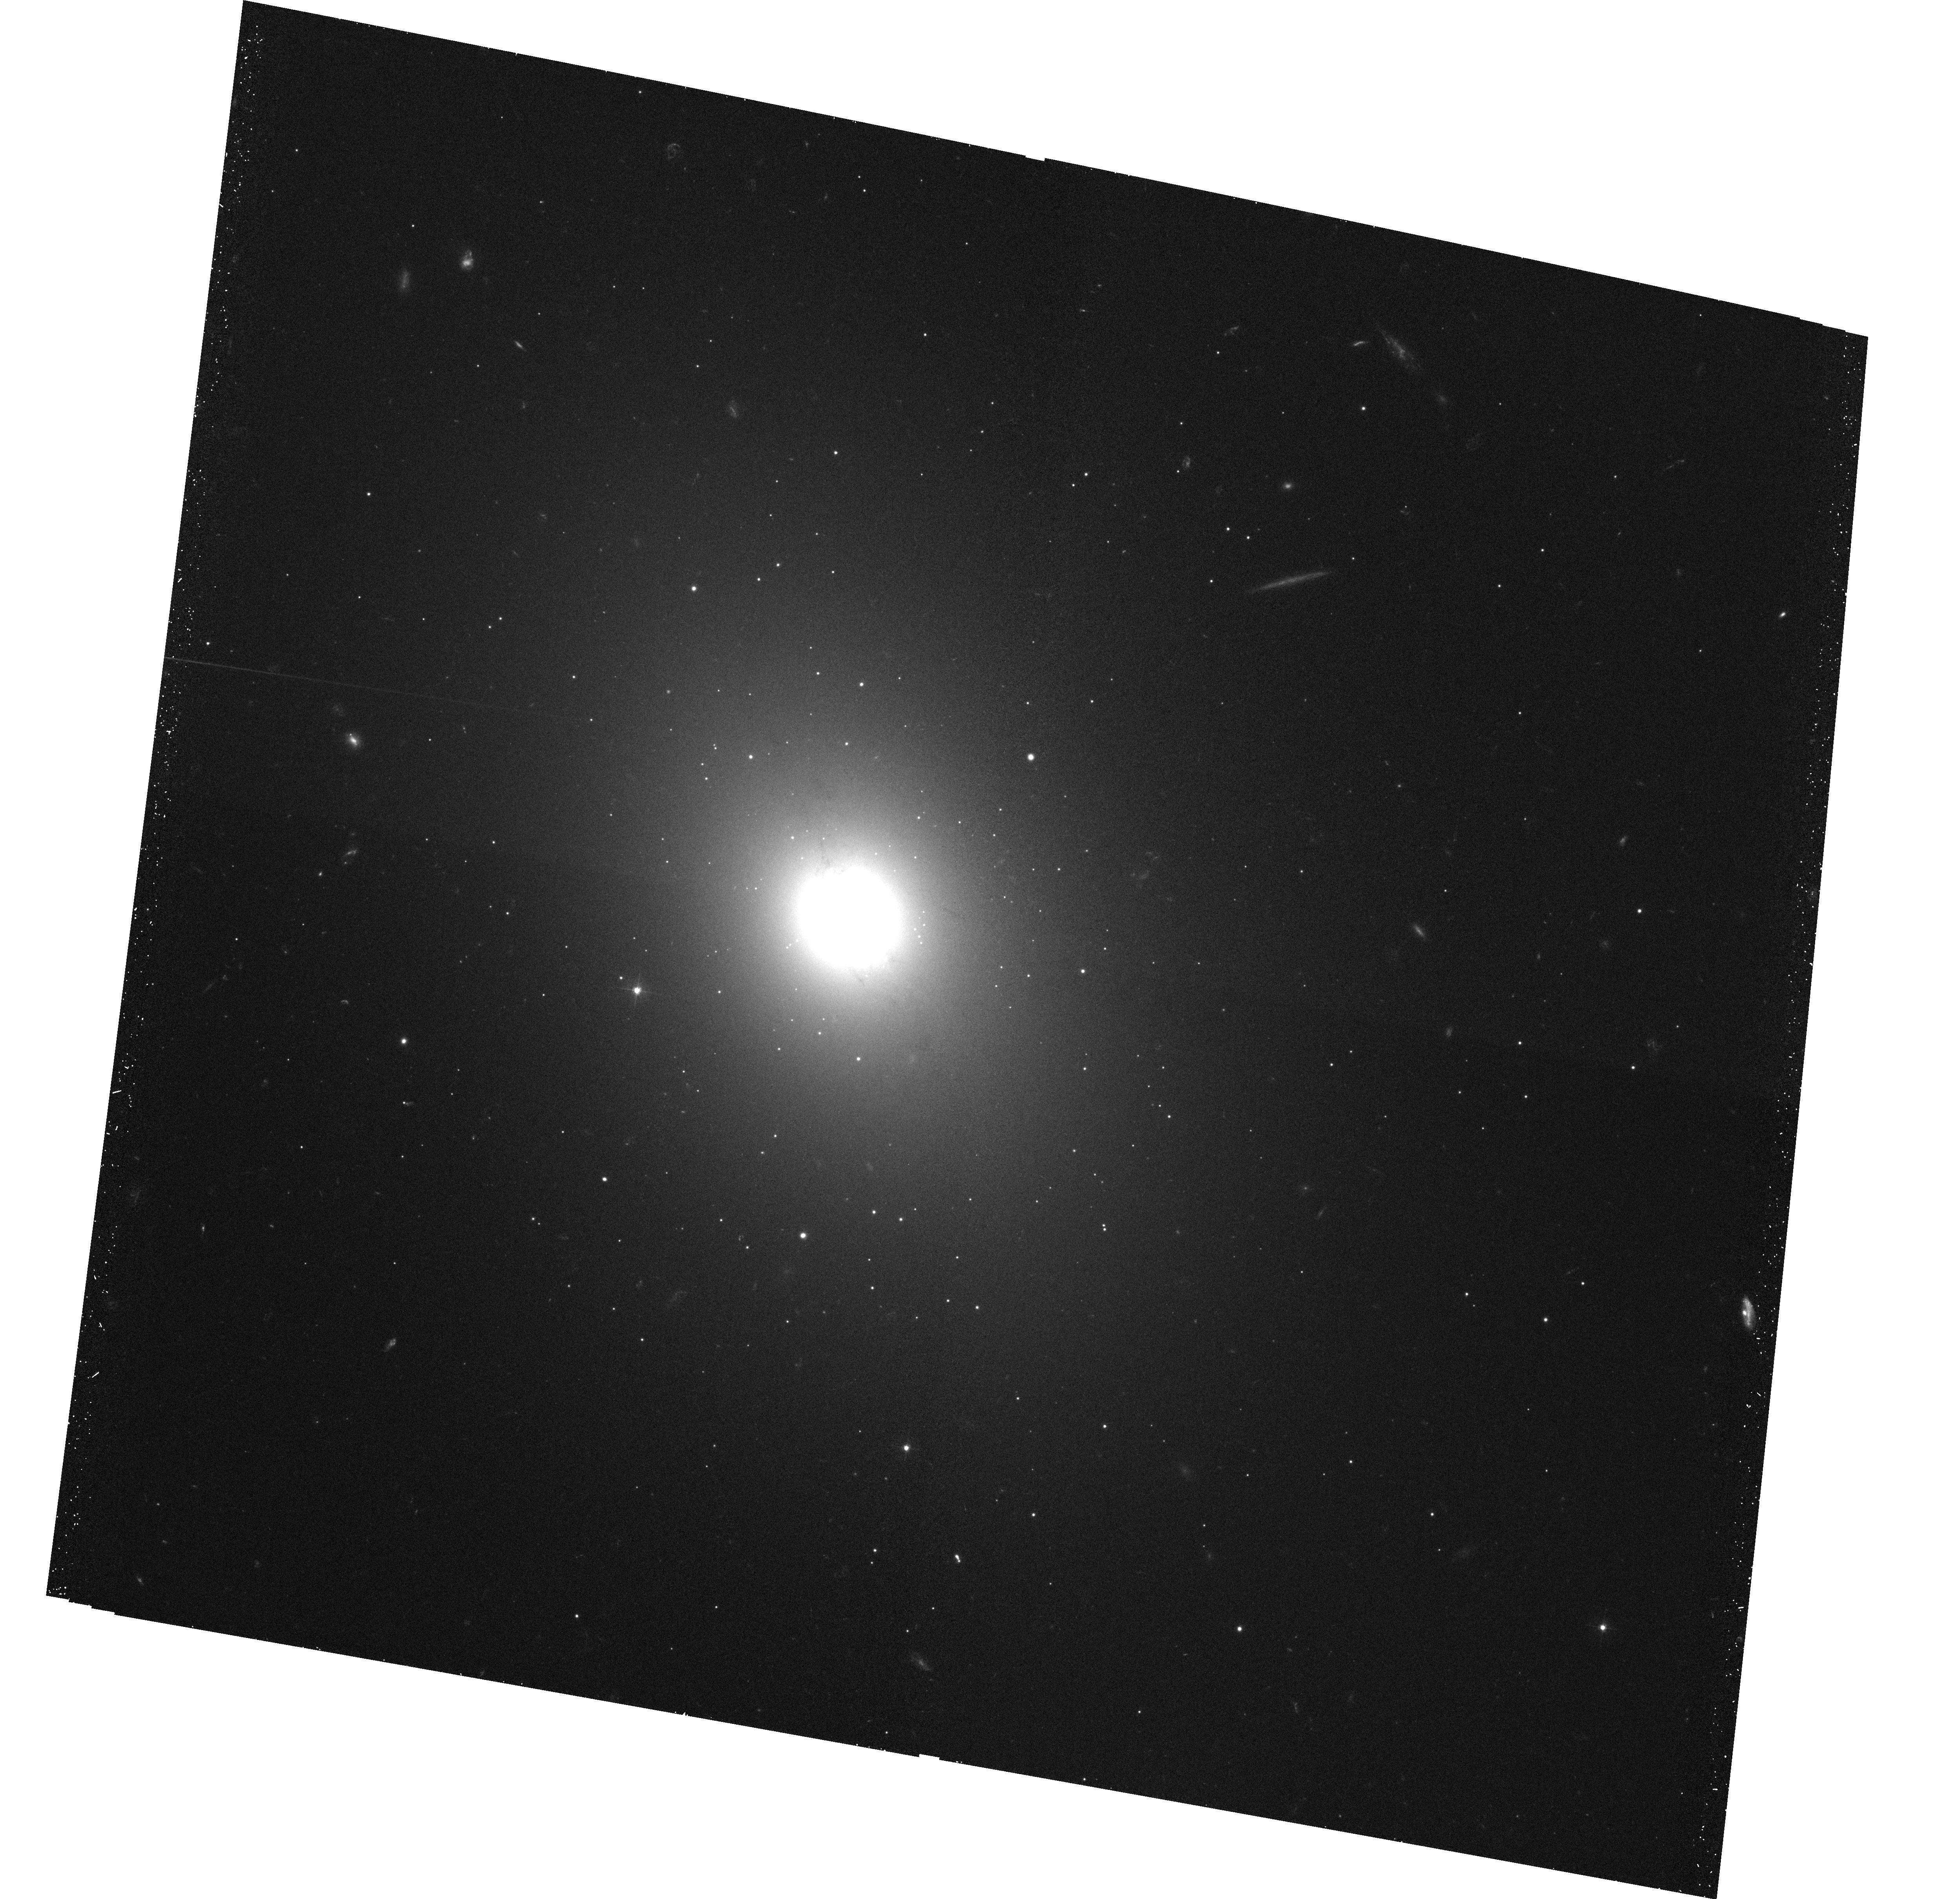
Target: NGC1172. Instrument: ACS/WFC. Filter: F475W. Exposure: 23 min. Observation ID: hst_10554_03_acs_wfc_f475w_j9cz03

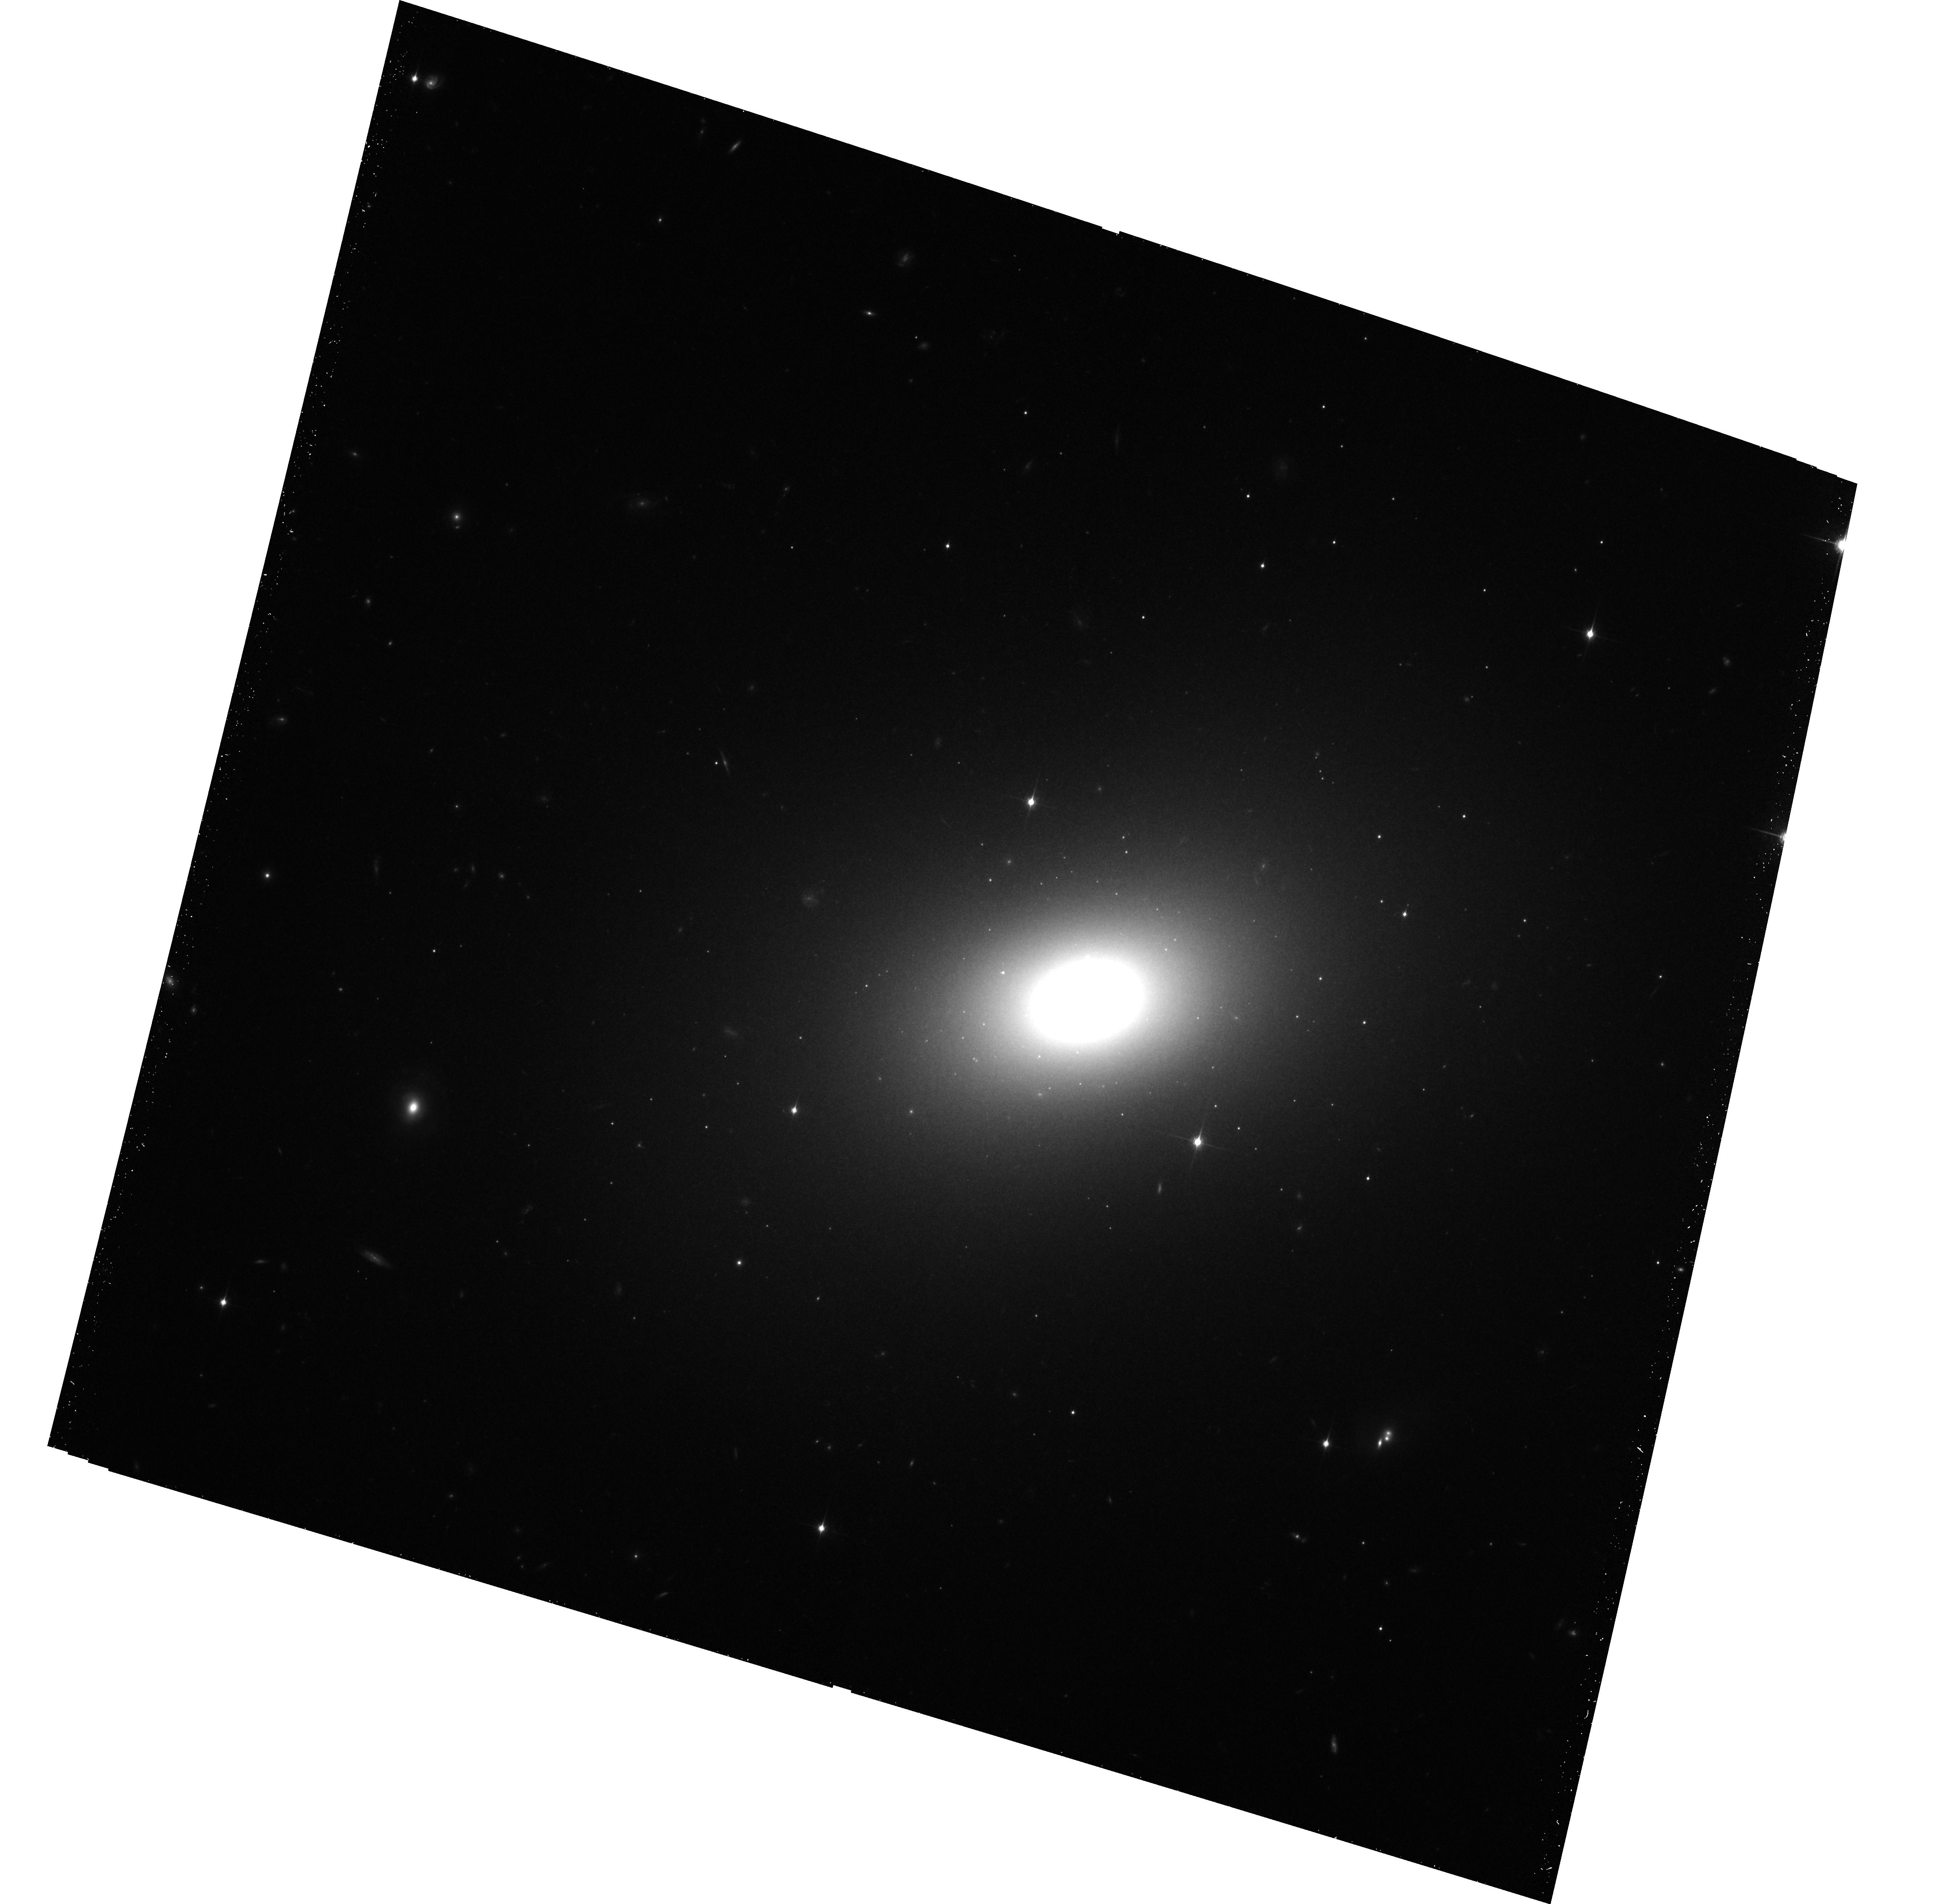
Target: NGC1426. Instrument: ACS/WFC. Filter: F850LP. Exposure: 50 min. Observation ID: hst_10554_09_acs_wfc_f850lp_j9cz09

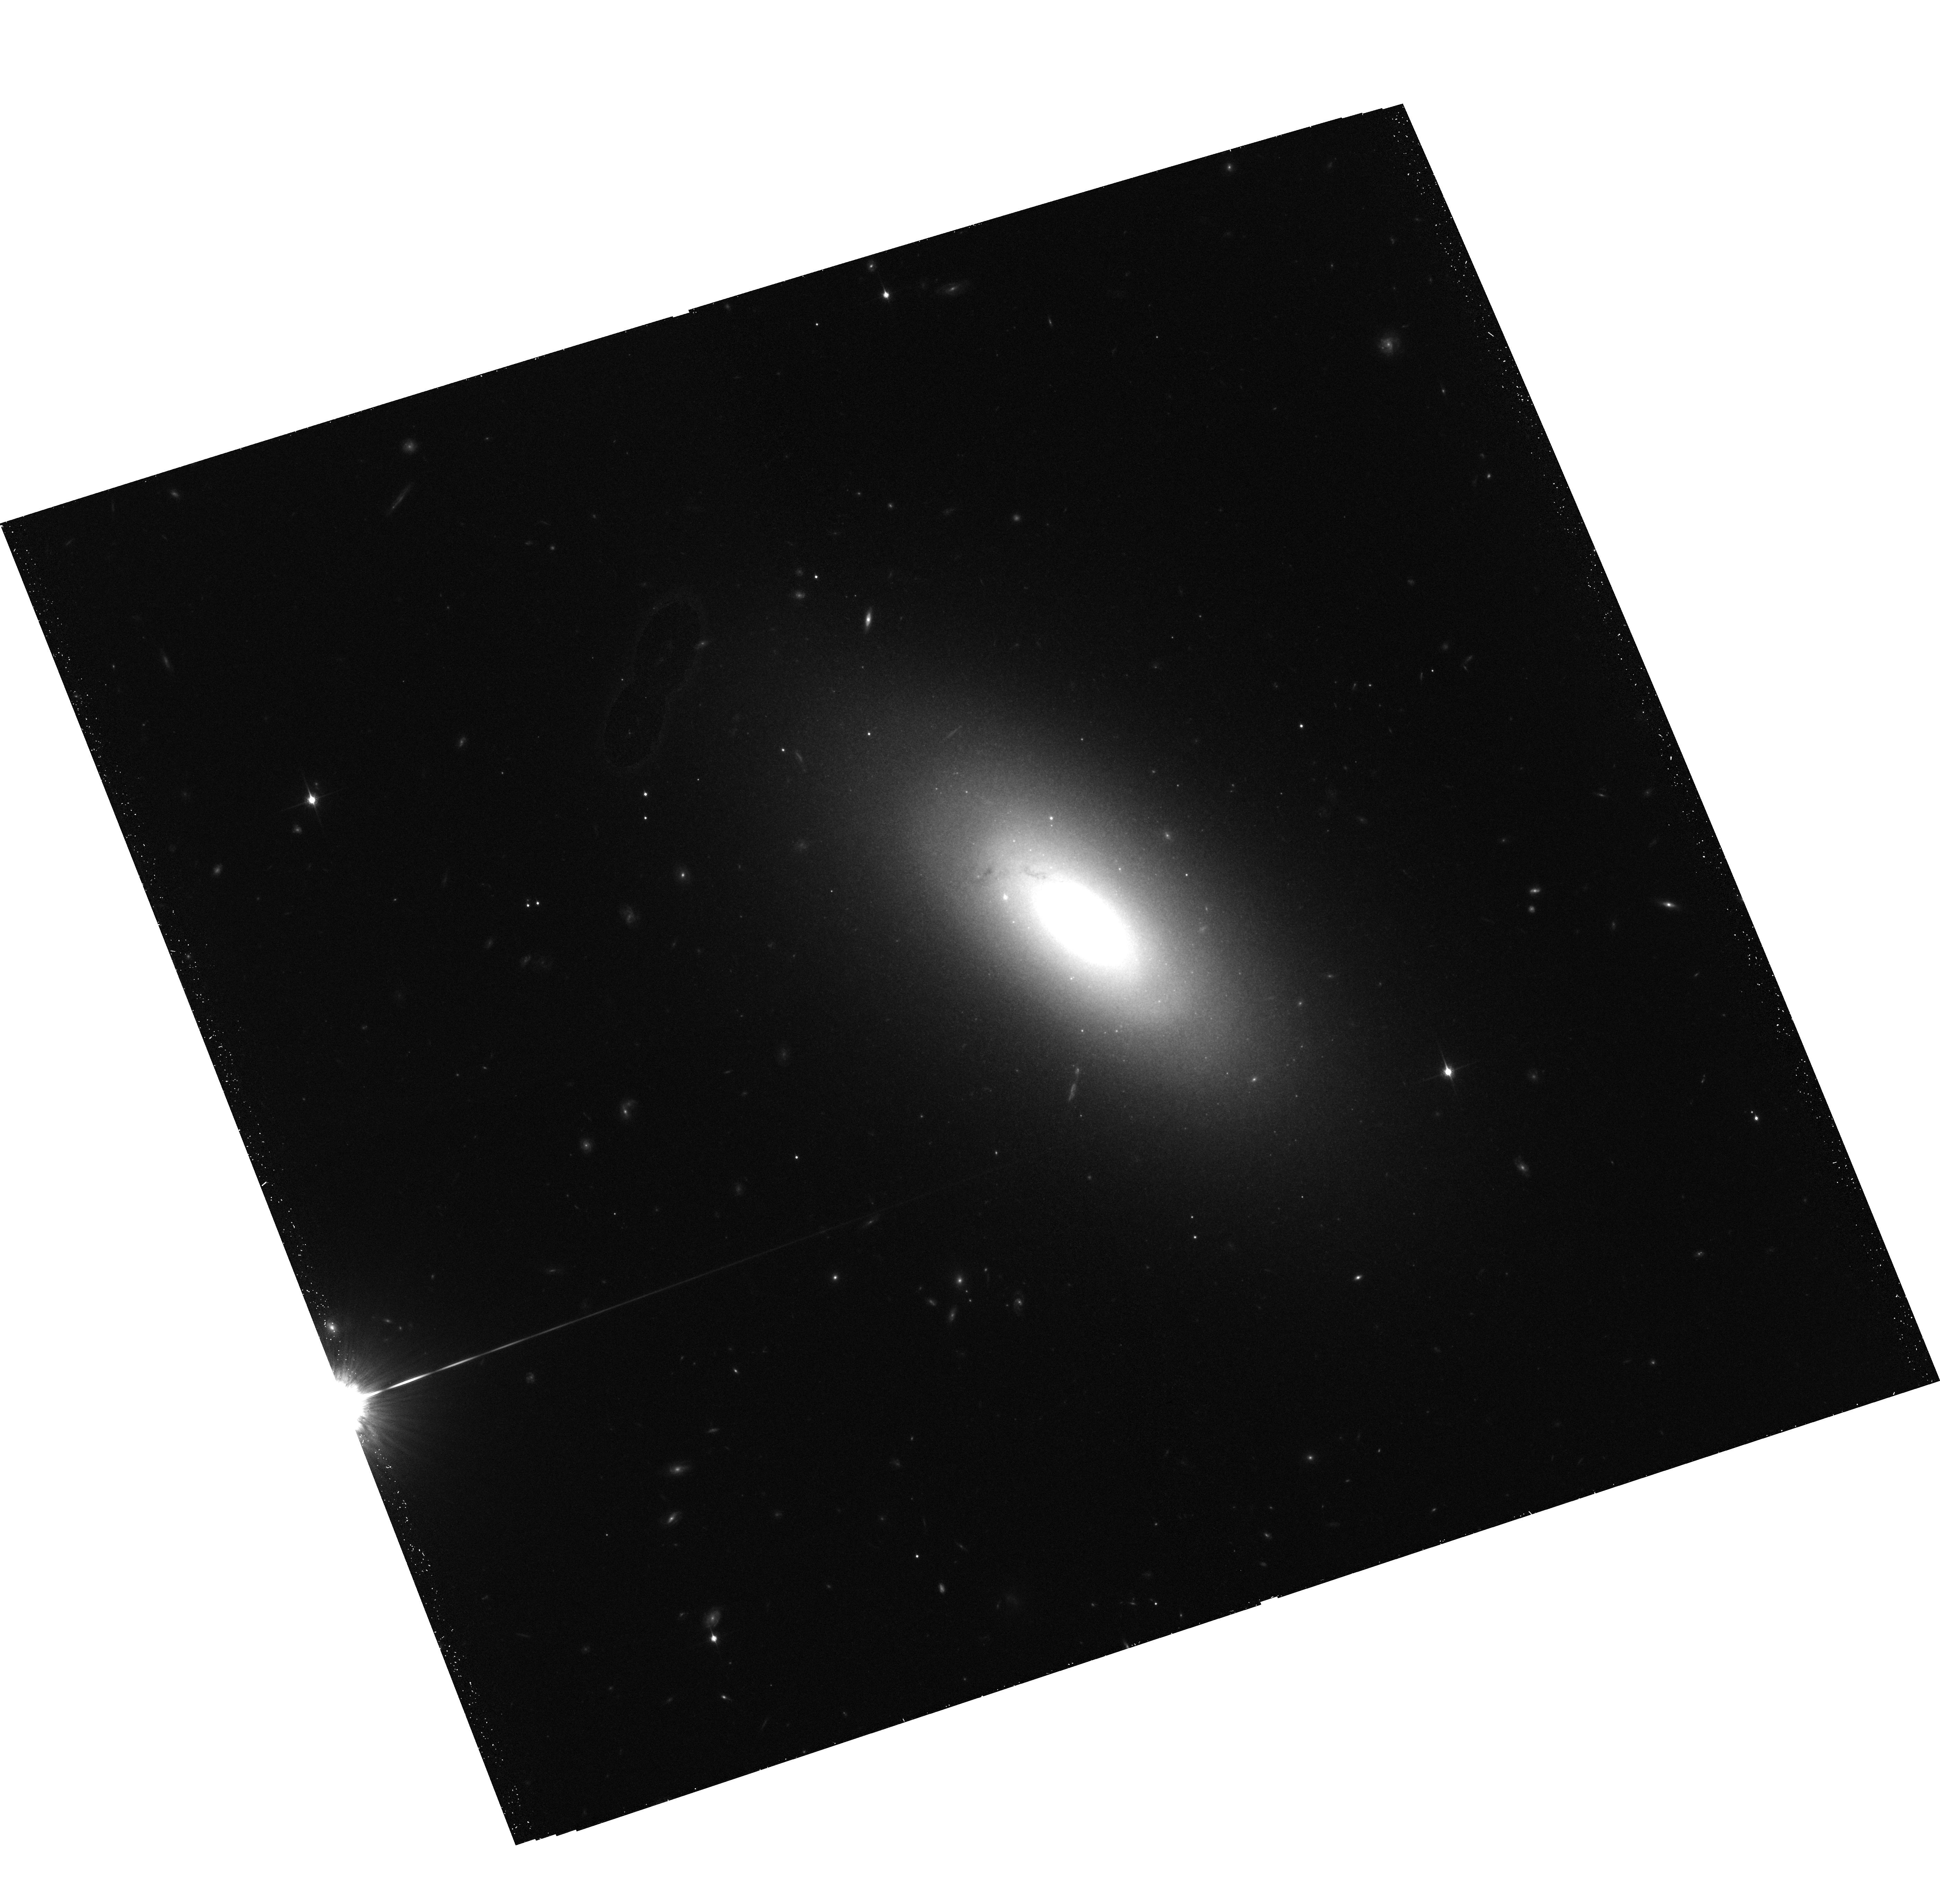
Target: NGC3156. Instrument: ACS/WFC. Filter: F850LP. Exposure: 50 min. Observation ID: hst_10554_02_acs_wfc_f850lp_j9cz02

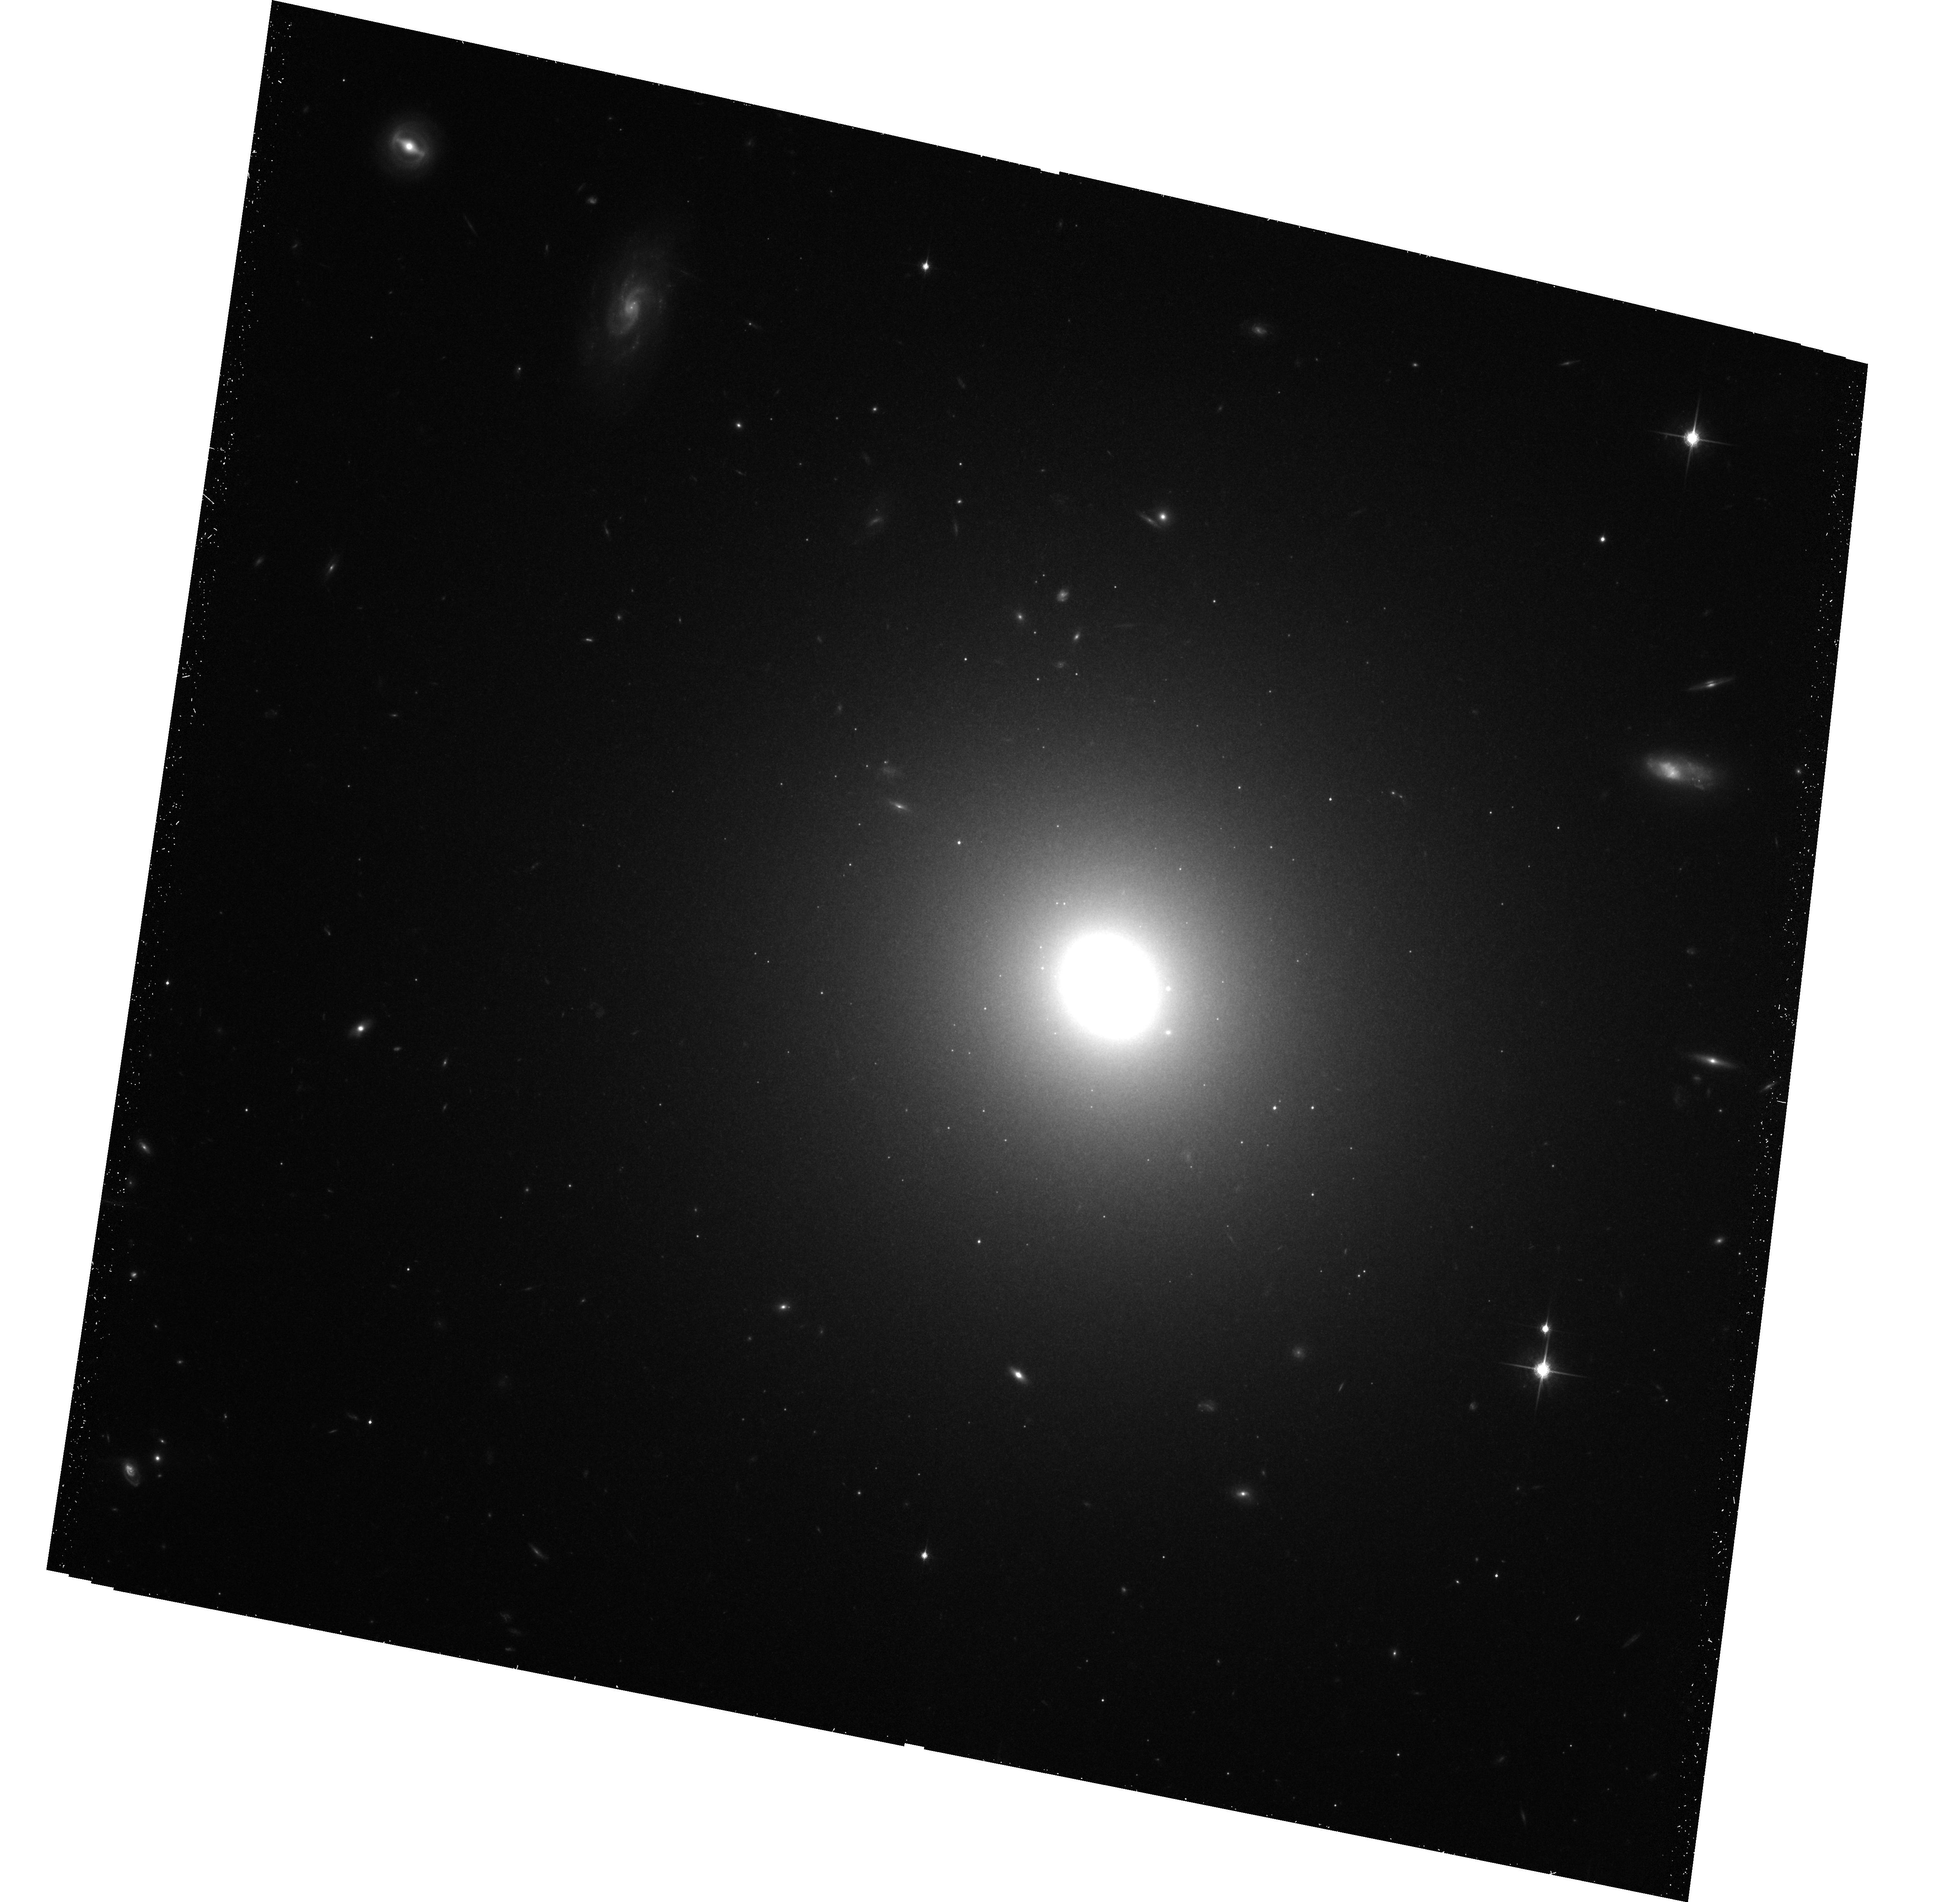
Target: NGC1439. Instrument: ACS/WFC. Filter: F850LP. Exposure: 50 min. Observation ID: hst_10554_06_acs_wfc_f850lp_j9cz06

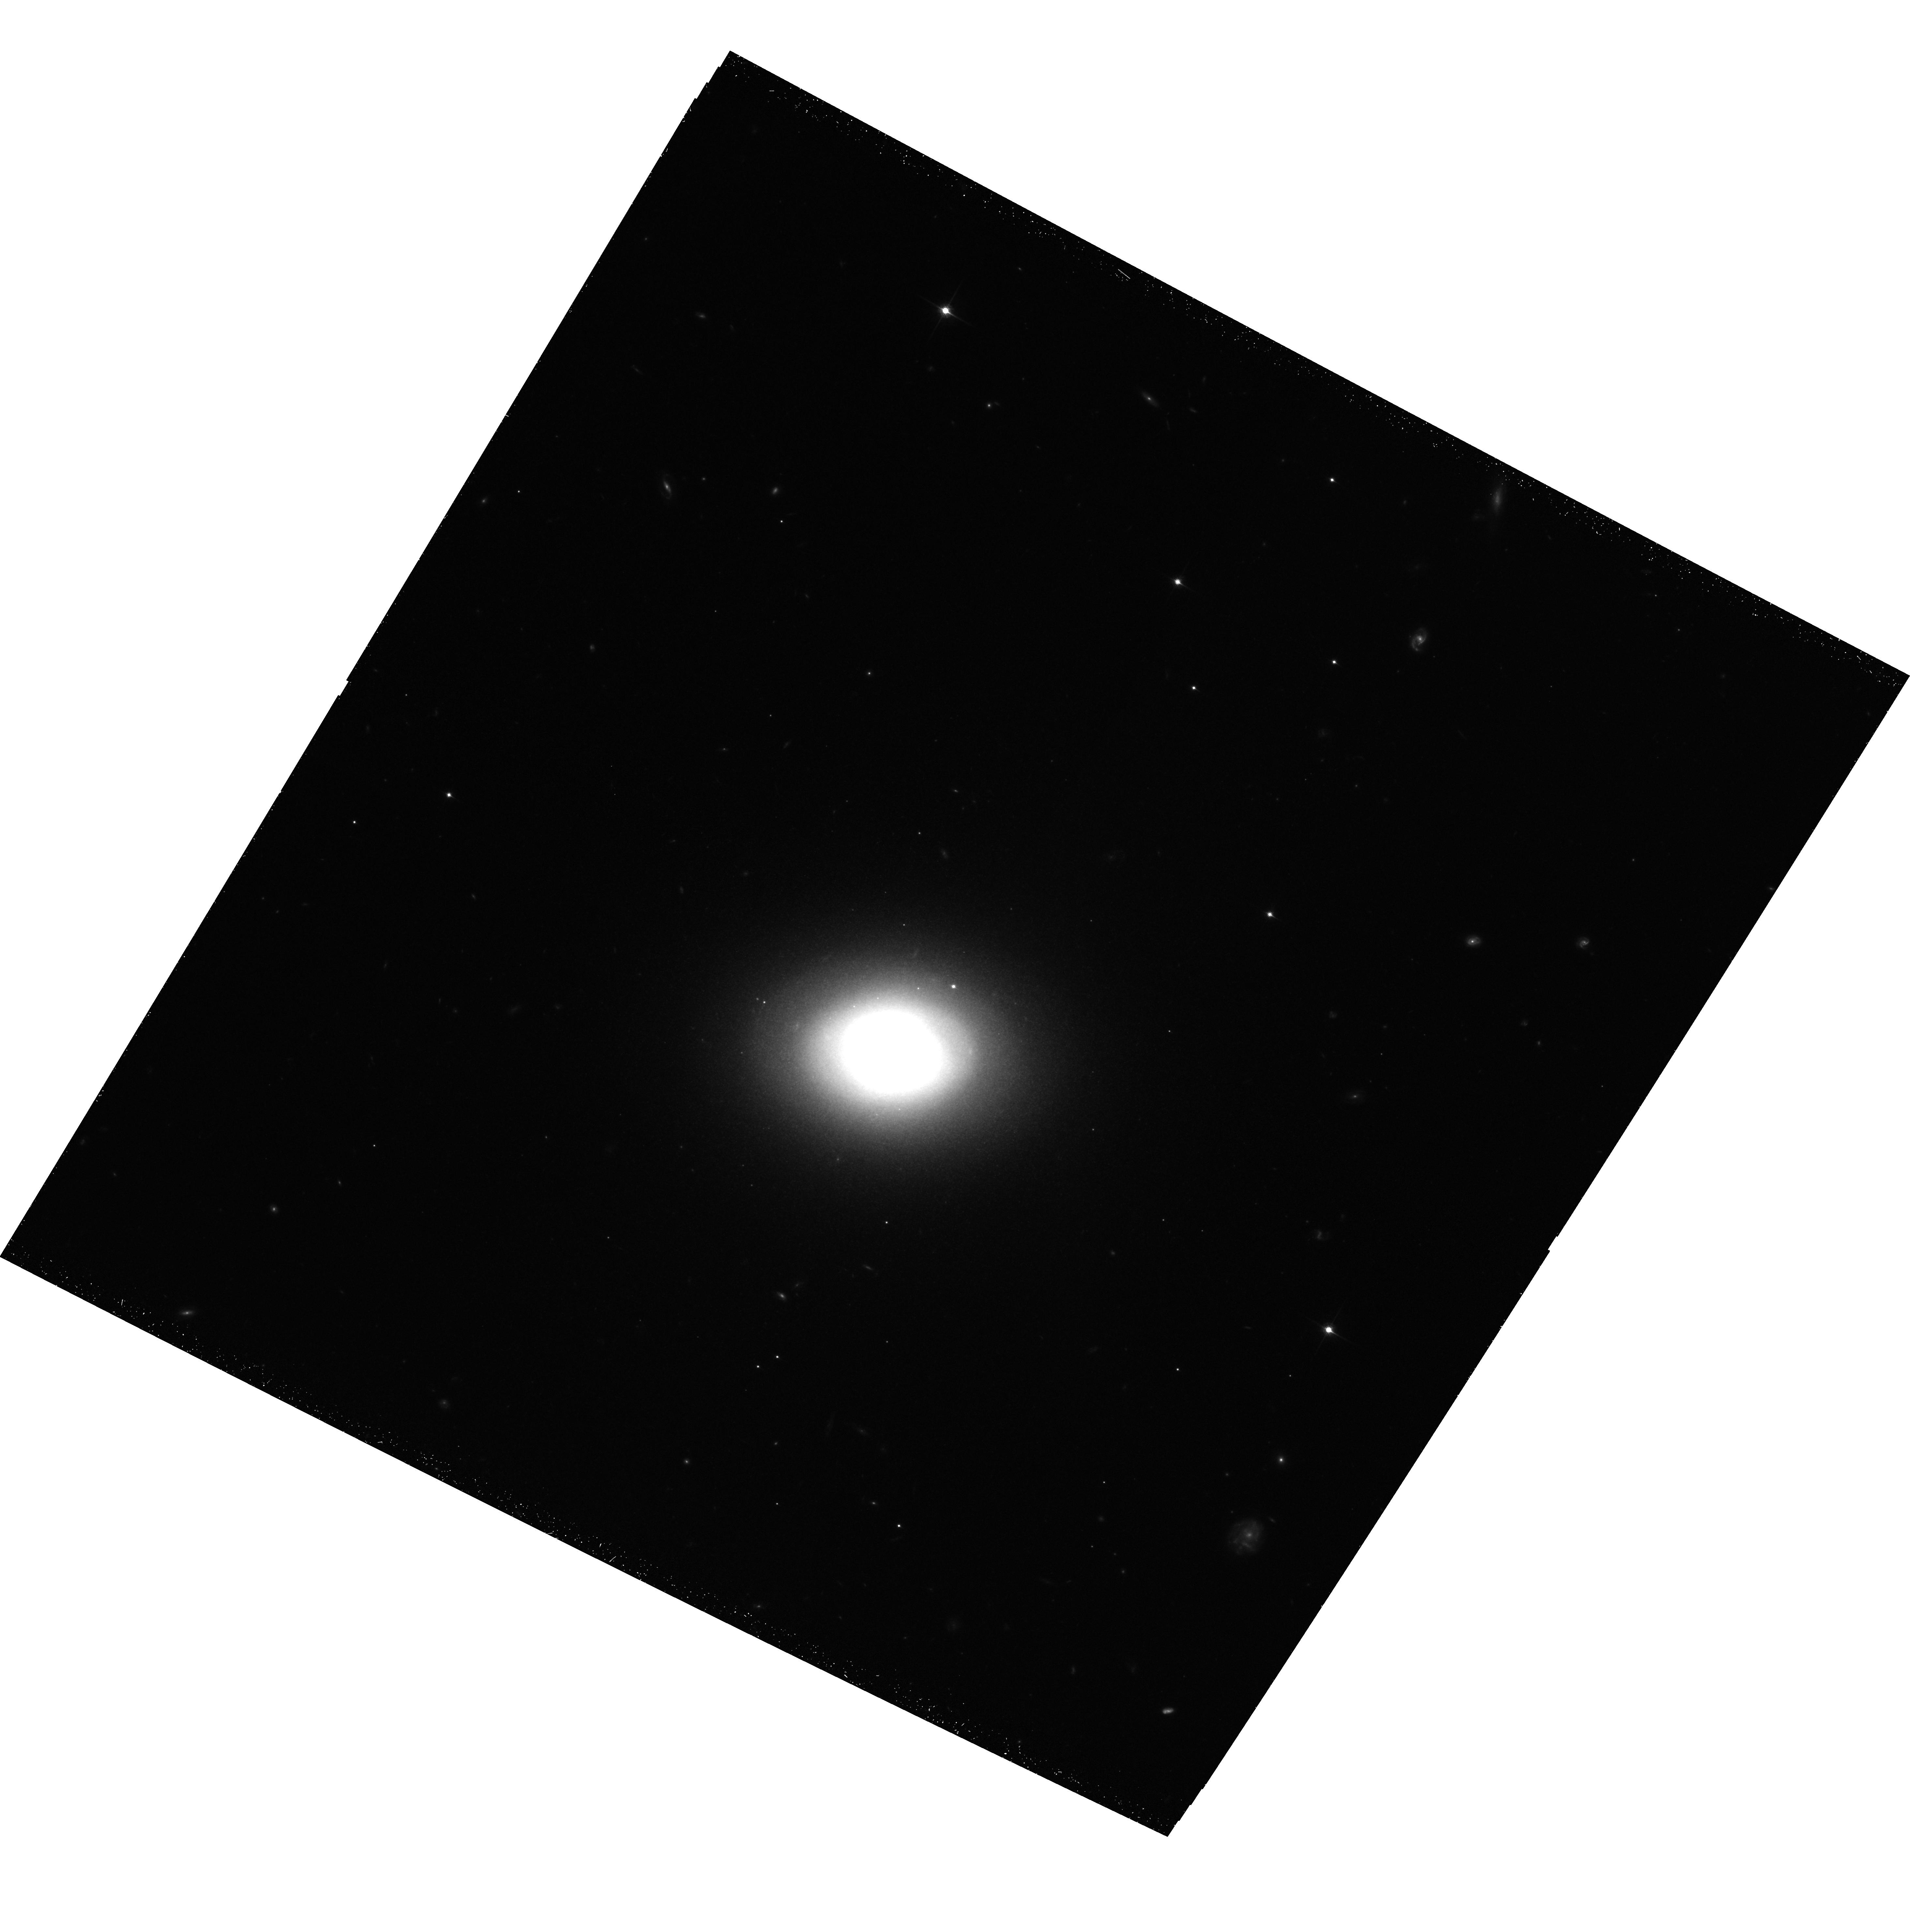
Target: IC2035. Instrument: ACS/WFC. Filter: F850LP. Exposure: 55 min. Observation ID: hst_10554_01_acs_wfc_f850lp_j9cz01

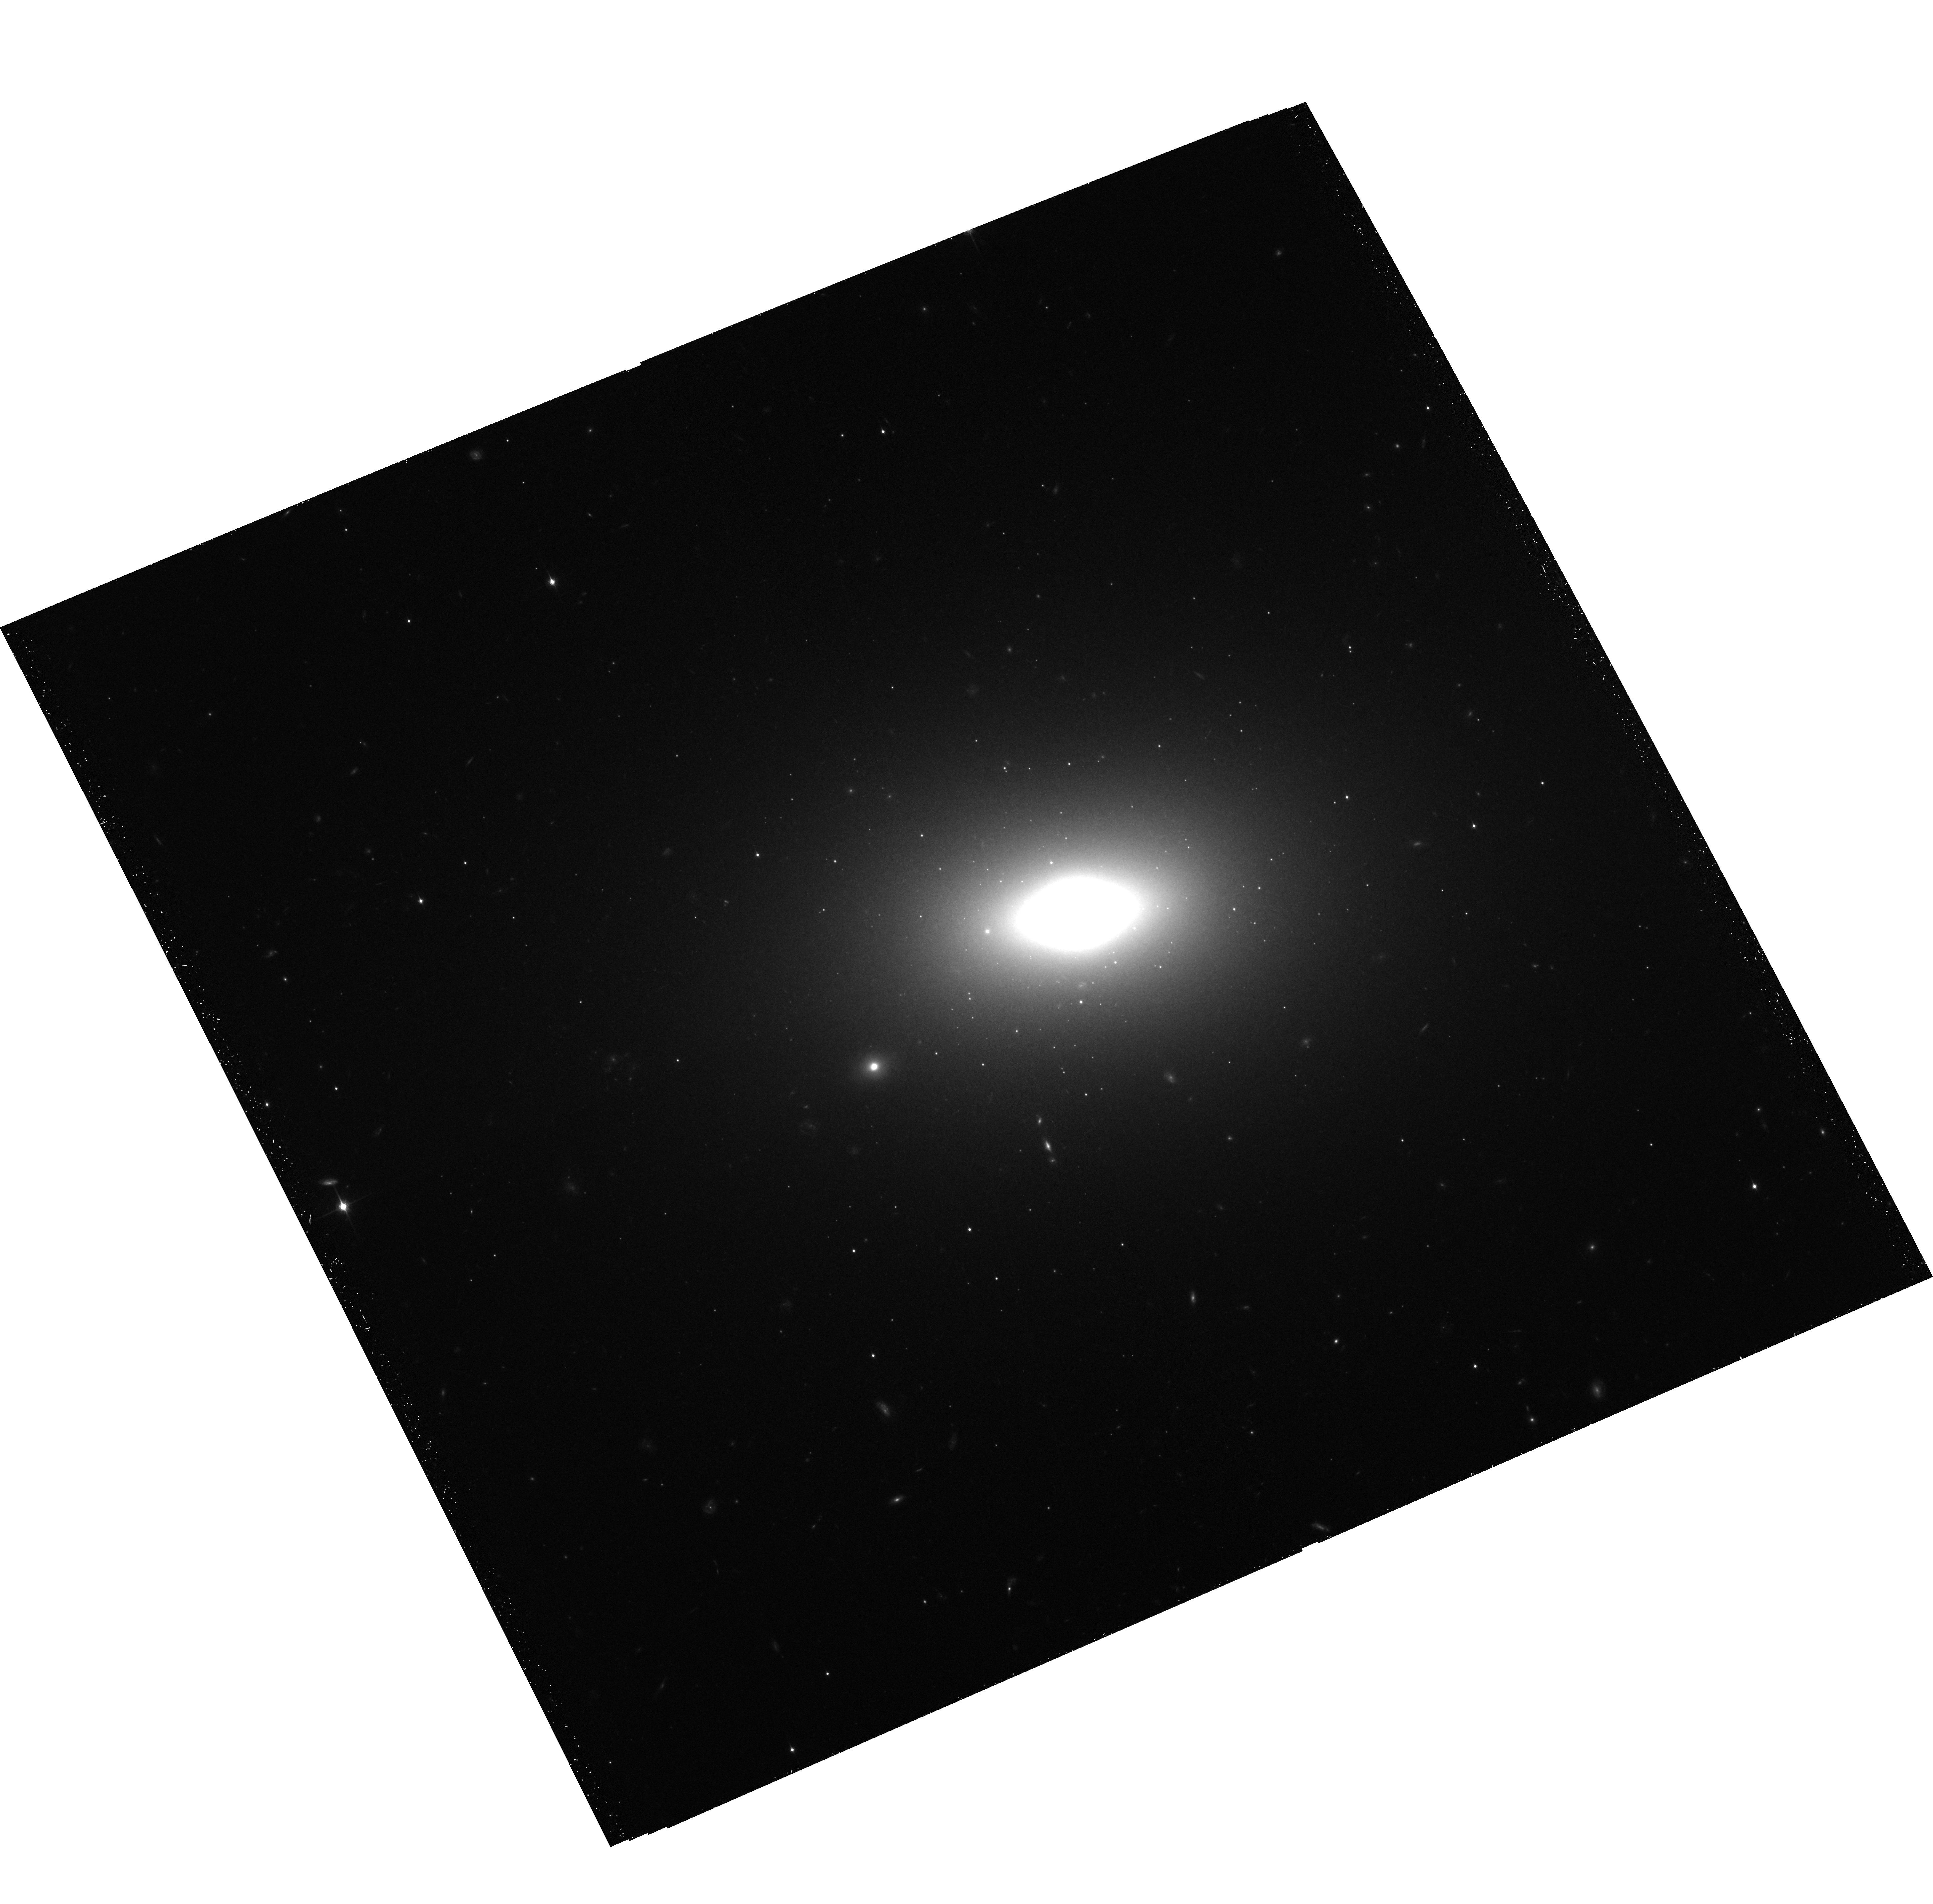
Target: NGC3818. Instrument: ACS/WFC. Filter: F850LP. Exposure: 50 min. Observation ID: hst_10554_04_acs_wfc_f850lp_j9cz04

Globular Cluster Systems of Elliptical Galaxies in Low Density Environments (PI: Sharples, Ray M.)

We propose to use the ACS/WFC to determine colour (metallicity) distributions and luminosity functions for the globular cluster populations in a well-defined sample of elliptical galaxies in low-density environments, and to compare the results with similar samples taken from a rich cluster environment. Low-luminosity ellipticals are now recognized to play a pivotal role in testing hierarchical models of galaxy formation, and their globular cluster populations provide a unique probe of their star formation and metal enrichment history. The data will be used to (i) determine whether the bimodal colour distributions indicative of multiple formation epochs in luminous ellipticals are also prevalent in low-luminosity field ellipticals; (ii) place joint constraints on age and metallicity in systems with more than one population and determine the spread of ages in any one system; (iii) test whether cluster destruction processes (e.g. tidal shocking) are more effective in low-luminosity ellipticals, as predicted from their higher mass densities. ACS observations are essential to eliminate foreground/background contamination and to probe deep into the luminosity function to obtain a good statistical sample of clusters. The TAC has previously awarded HST time to two large surveys of globular cluster systems in rich cluster environments, but there is currently no comparable survey in low-density environments with which to compare these results.